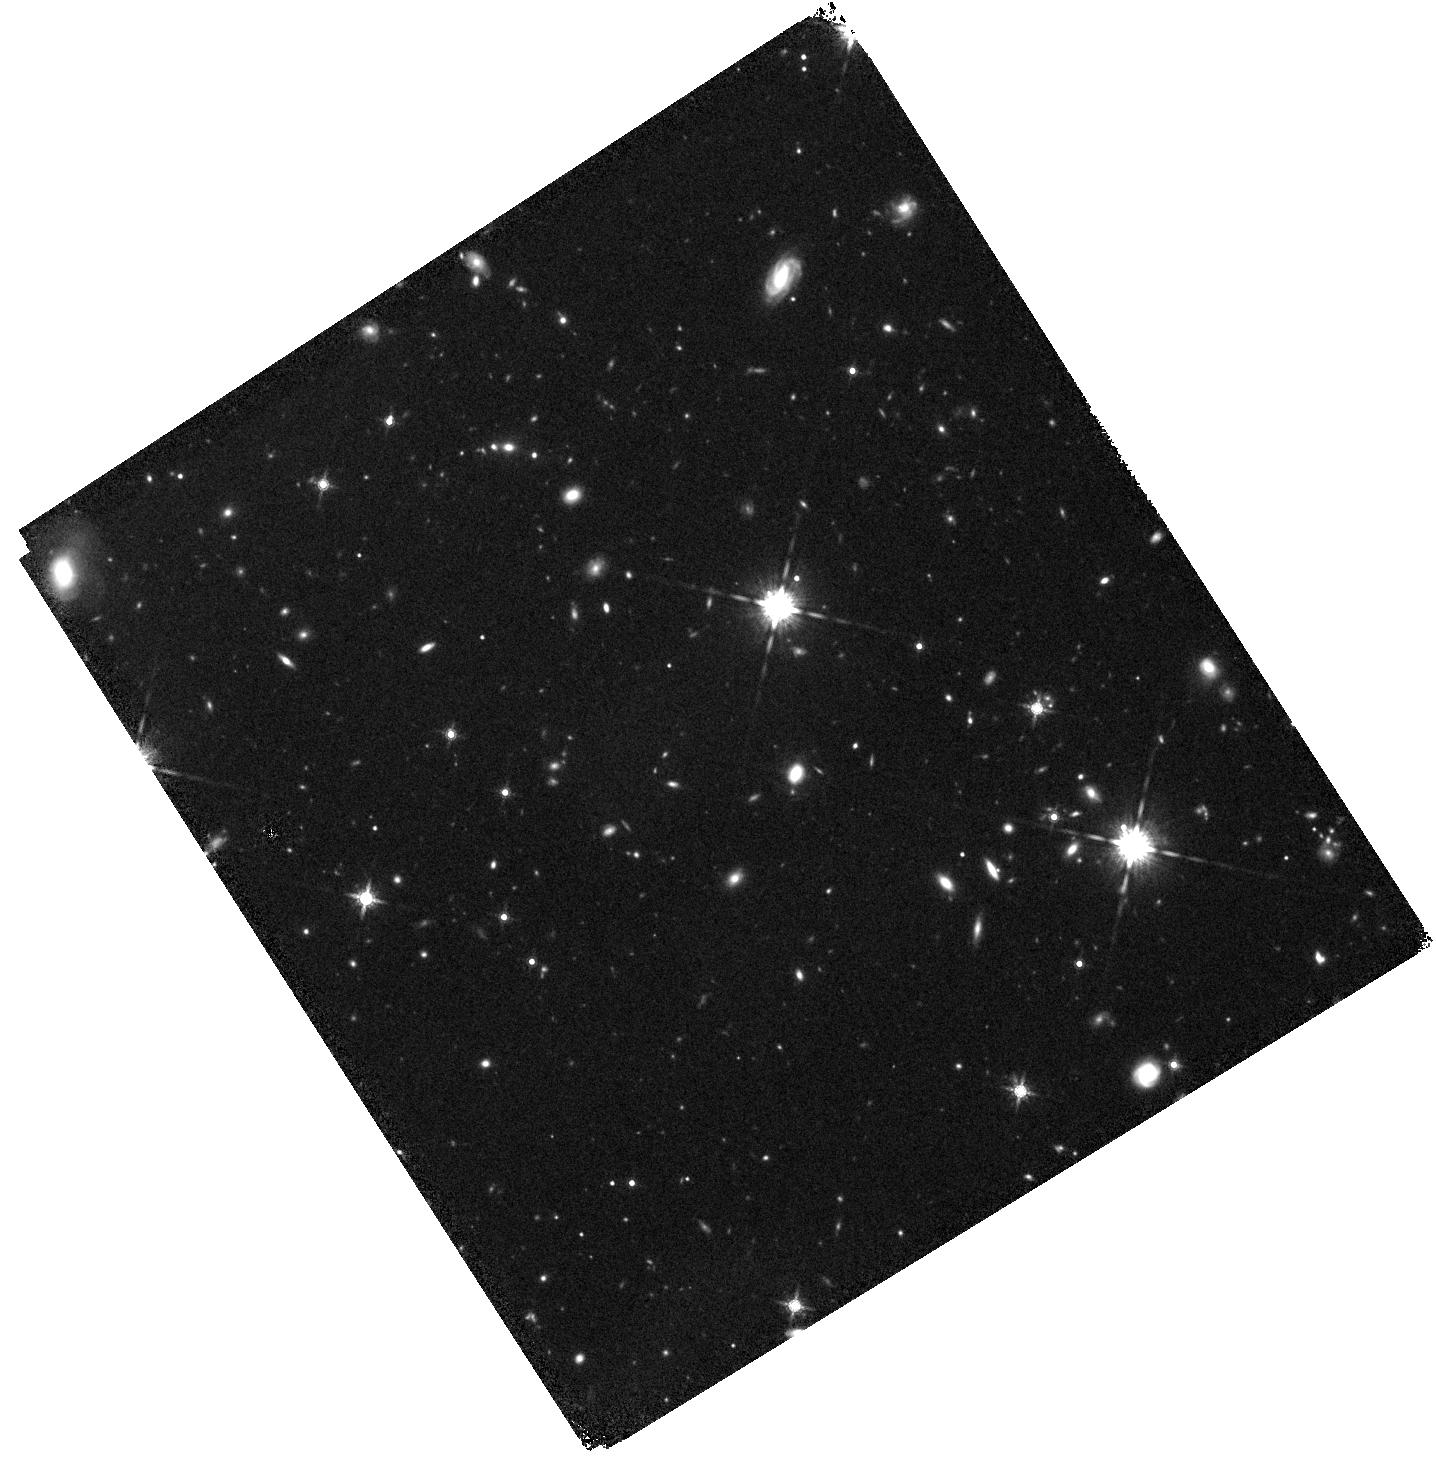
Target: FRB180924. Instrument: WFC3/IR. Filter: F160W. Exposure: 41 min. Observation ID: hst_15878_02_wfc3_ir_f160w_ie0c02

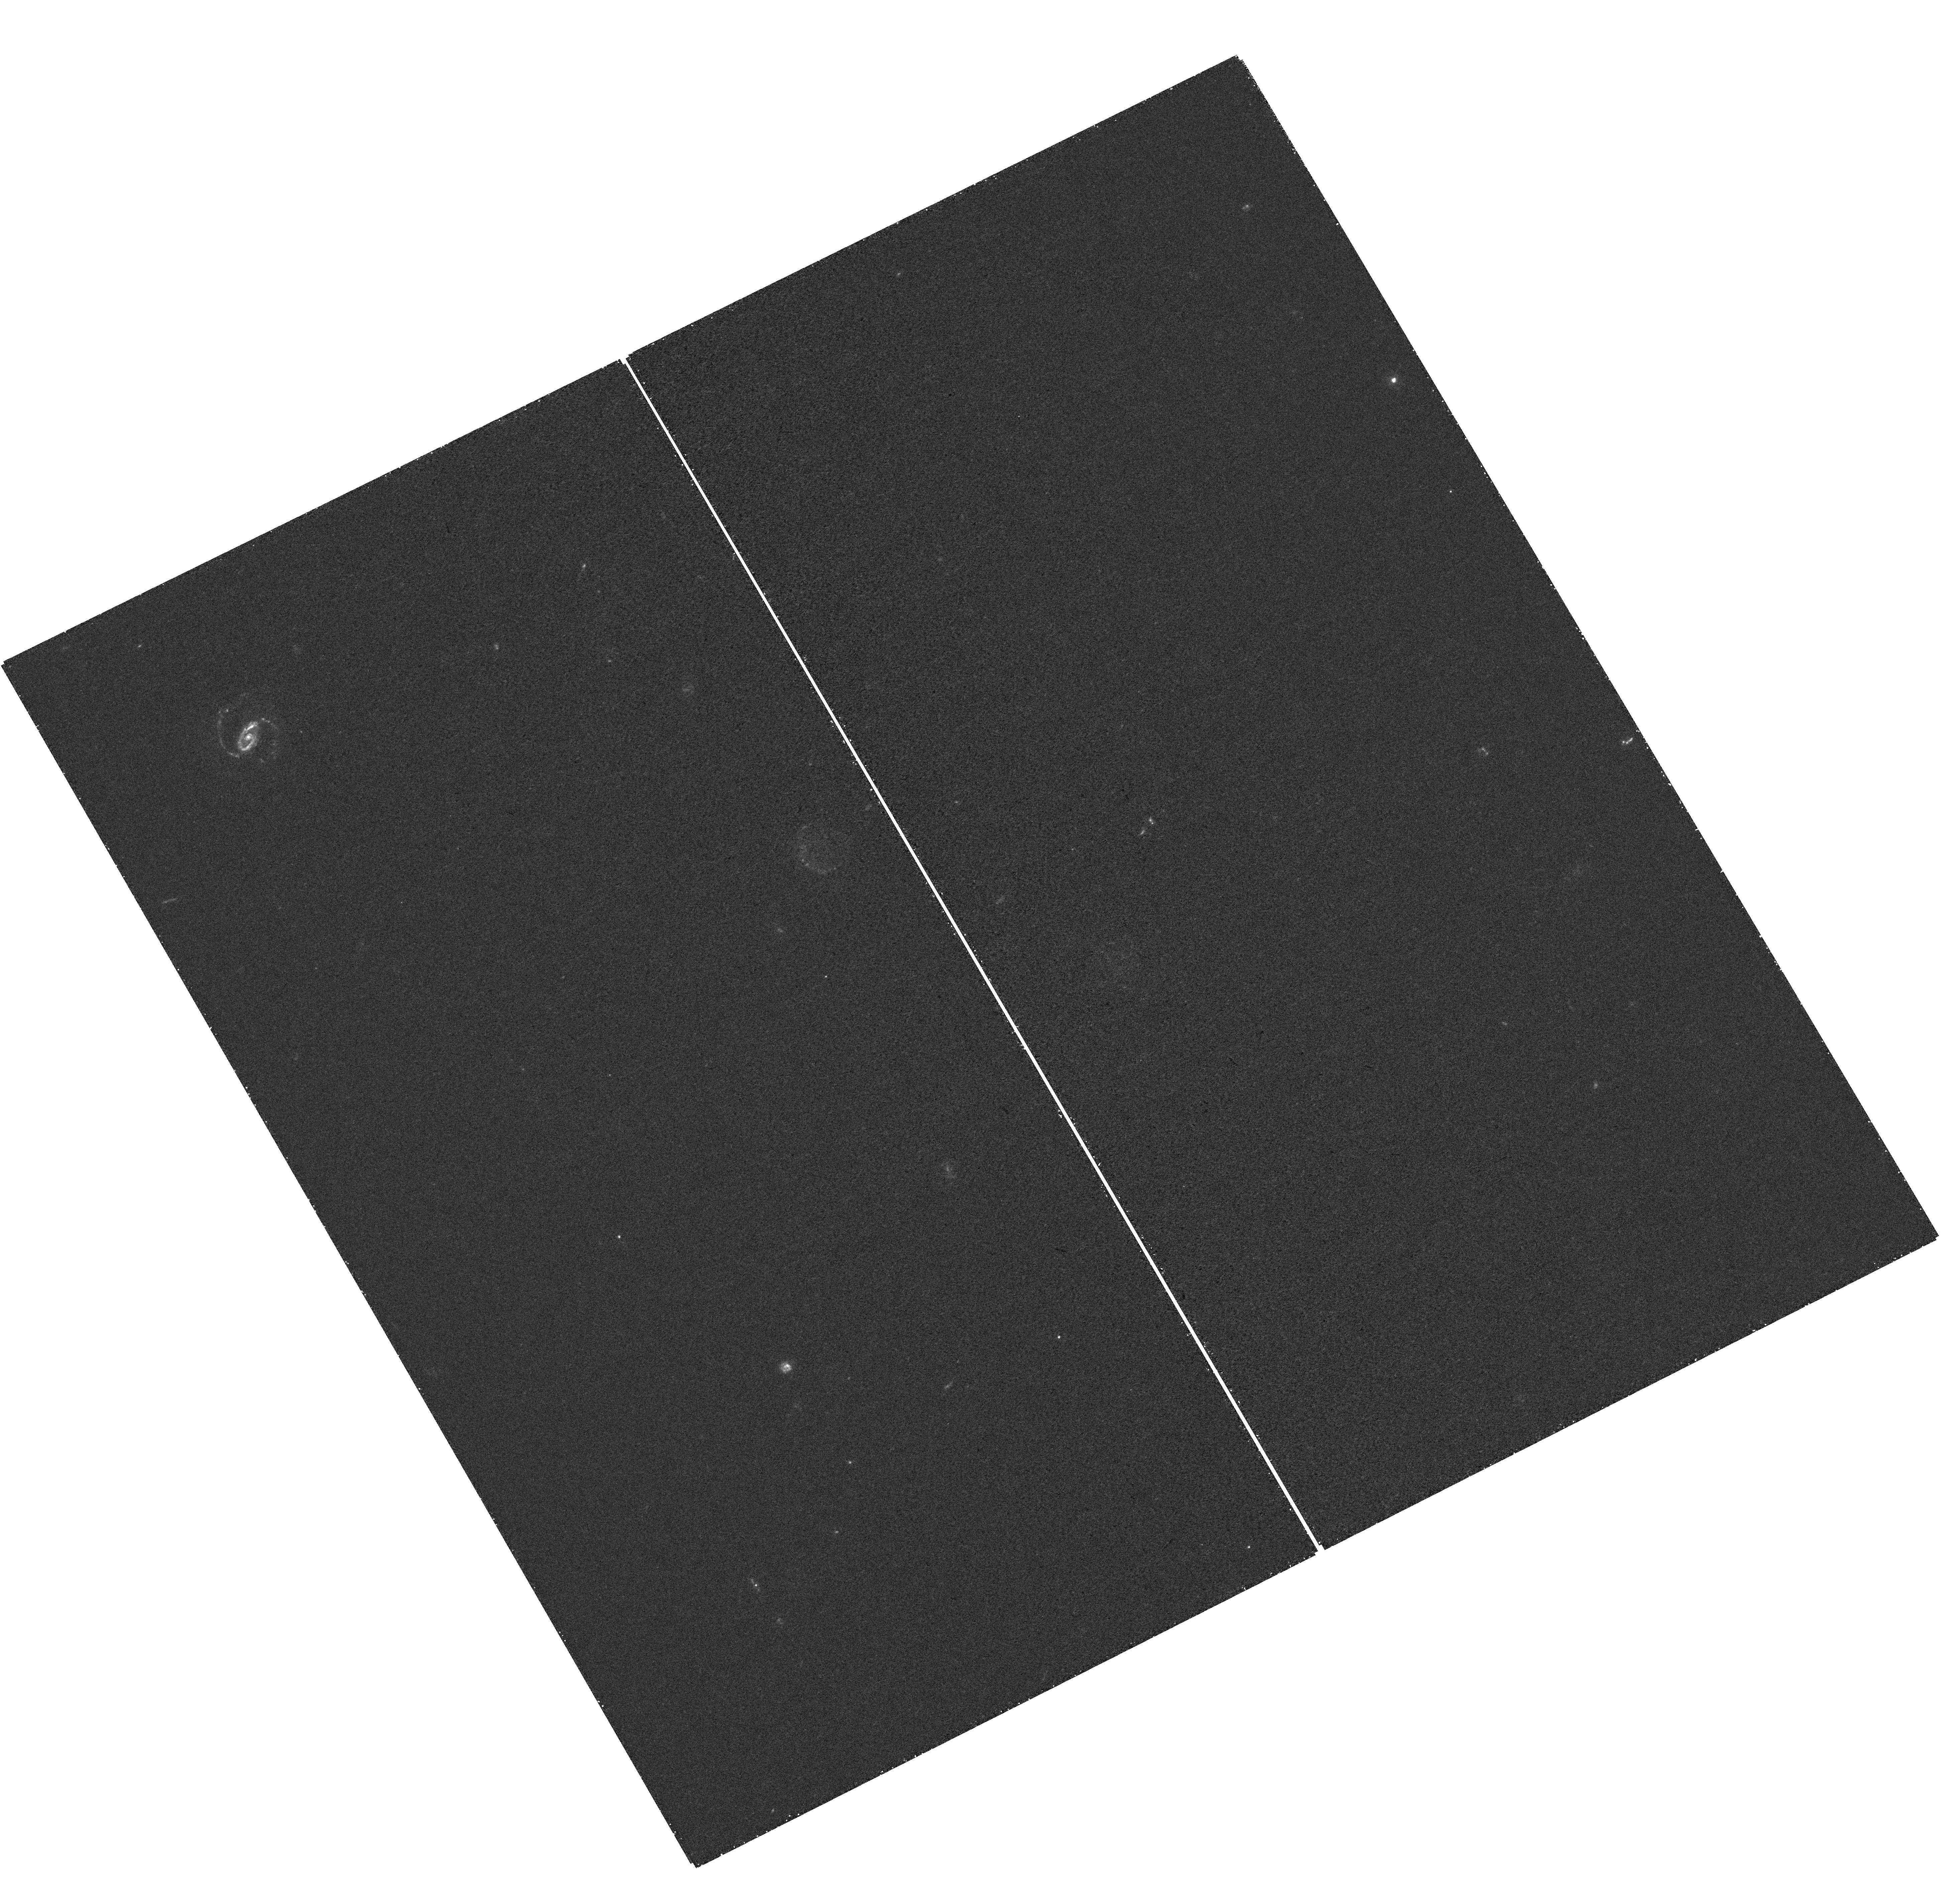
Target: FRB190608. Instrument: WFC3/UVIS. Filter: F300X. Exposure: 40 min. Observation ID: hst_15878_05_wfc3_uvis_f300x_ie0c05

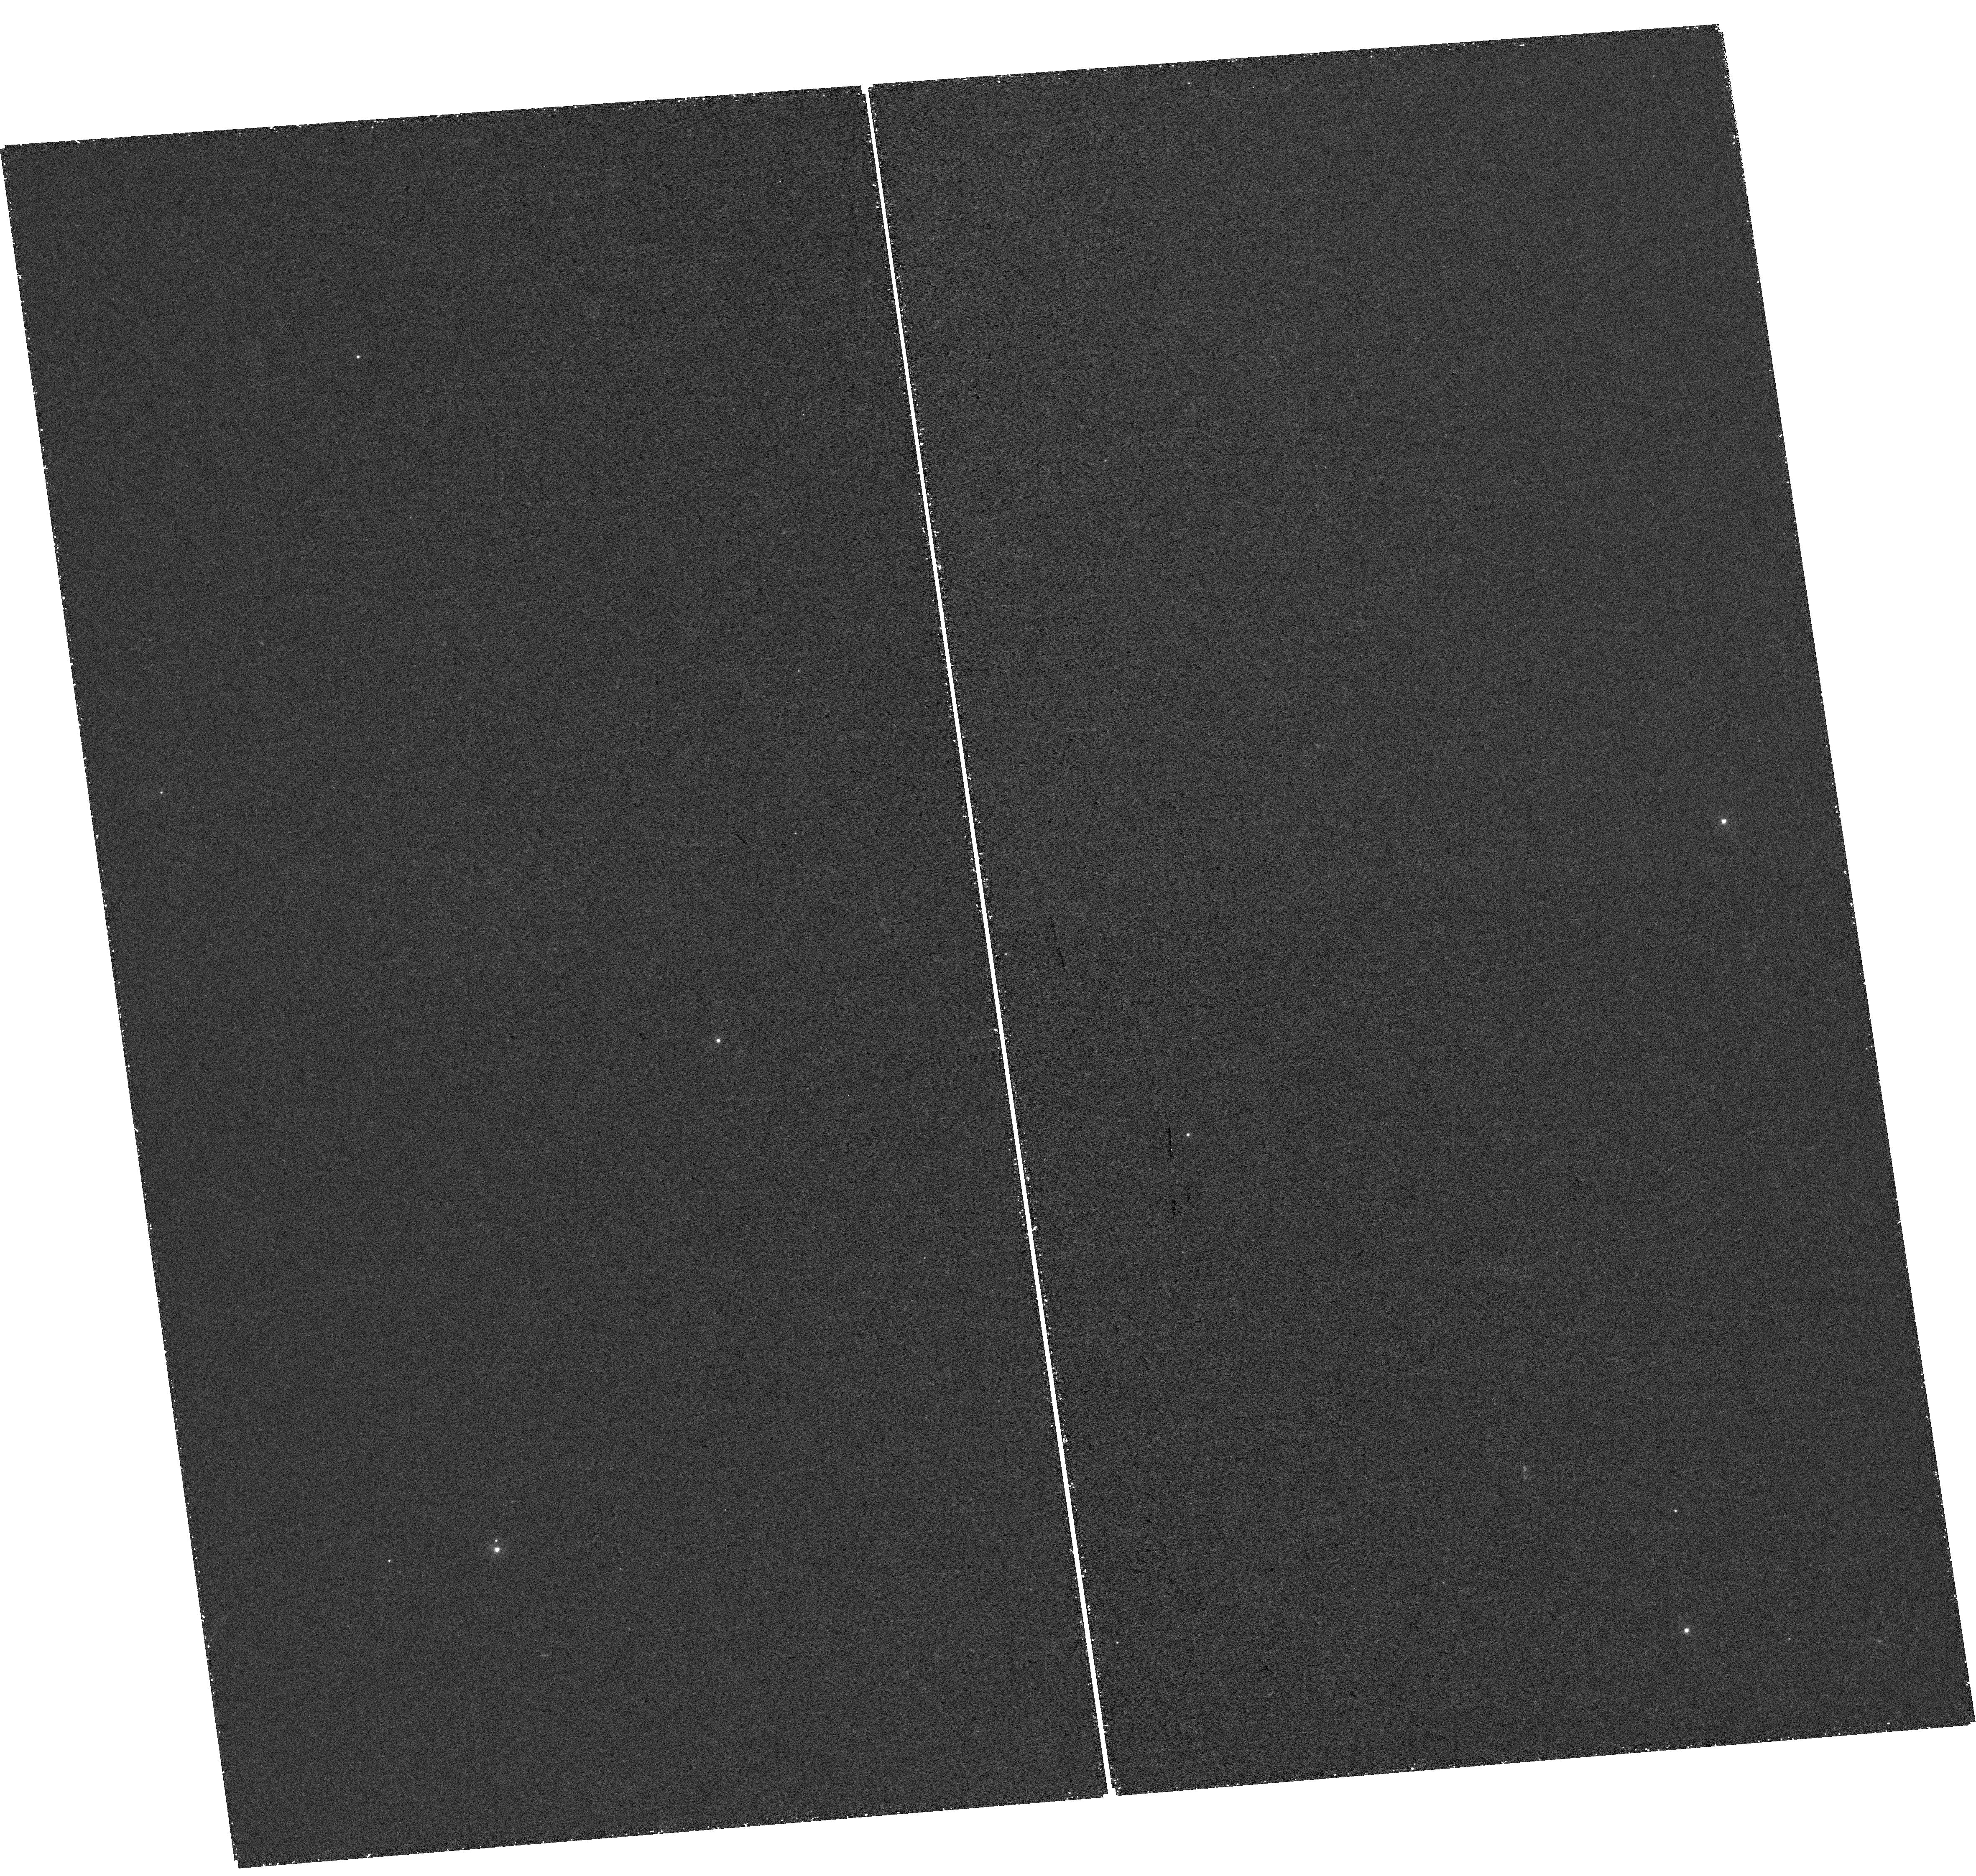
Target: FRB190102. Instrument: WFC3/UVIS. Filter: F300X. Exposure: 46 min. Observation ID: hst_15878_03_wfc3_uvis_f300x_ie0c03

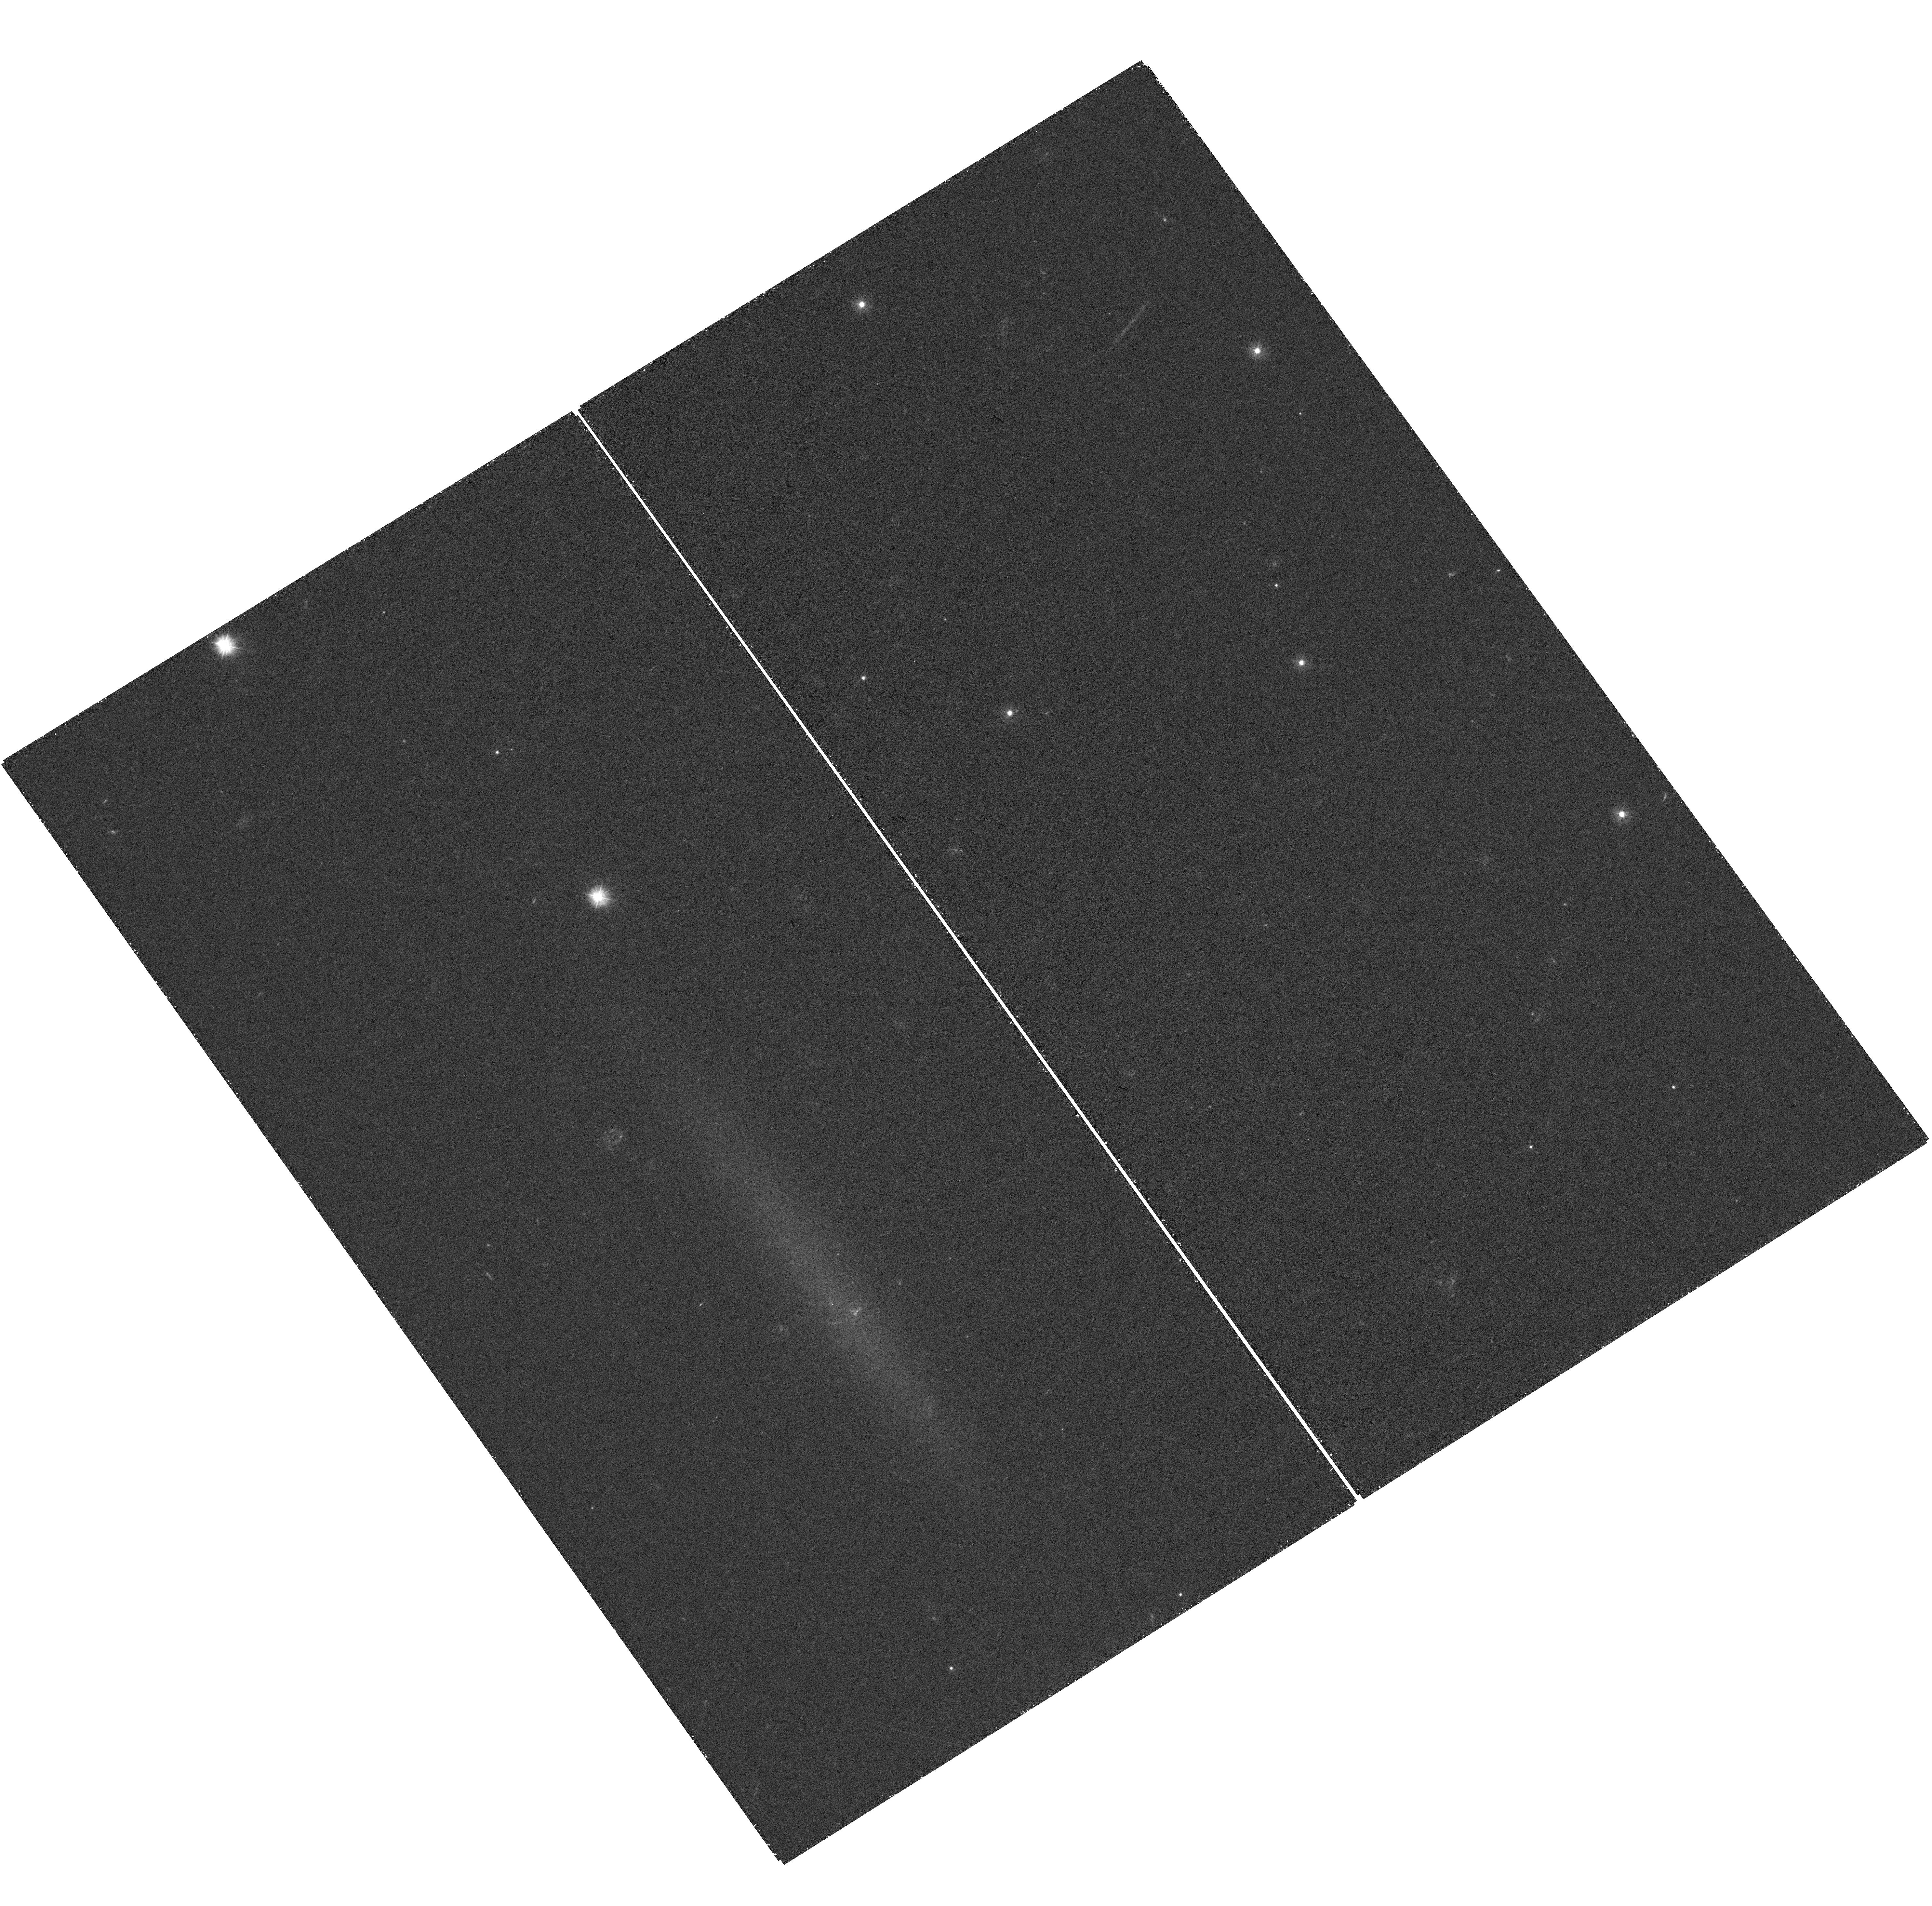
Target: FRB180924. Instrument: WFC3/UVIS. Filter: F300X. Exposure: 42 min. Observation ID: hst_15878_01_wfc3_uvis_f300x_ie0c01

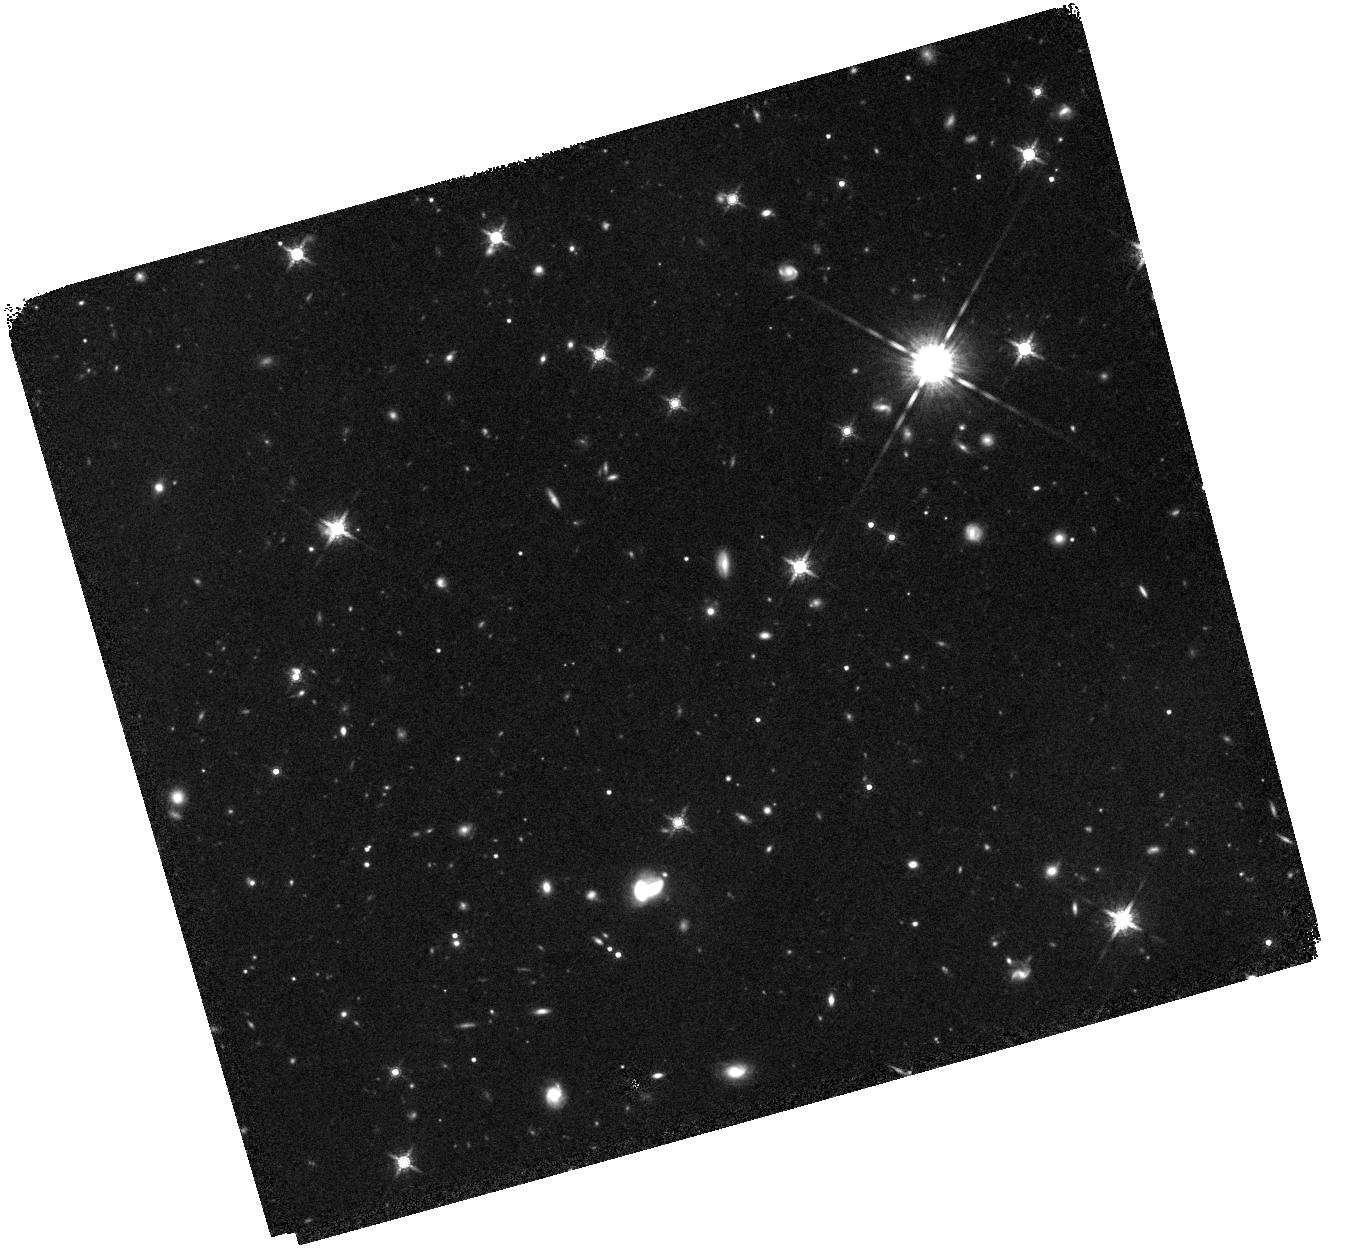
Target: FRB190102. Instrument: WFC3/IR. Filter: F160W. Exposure: 41 min. Observation ID: hst_15878_04_wfc3_ir_f160w_ie0c04

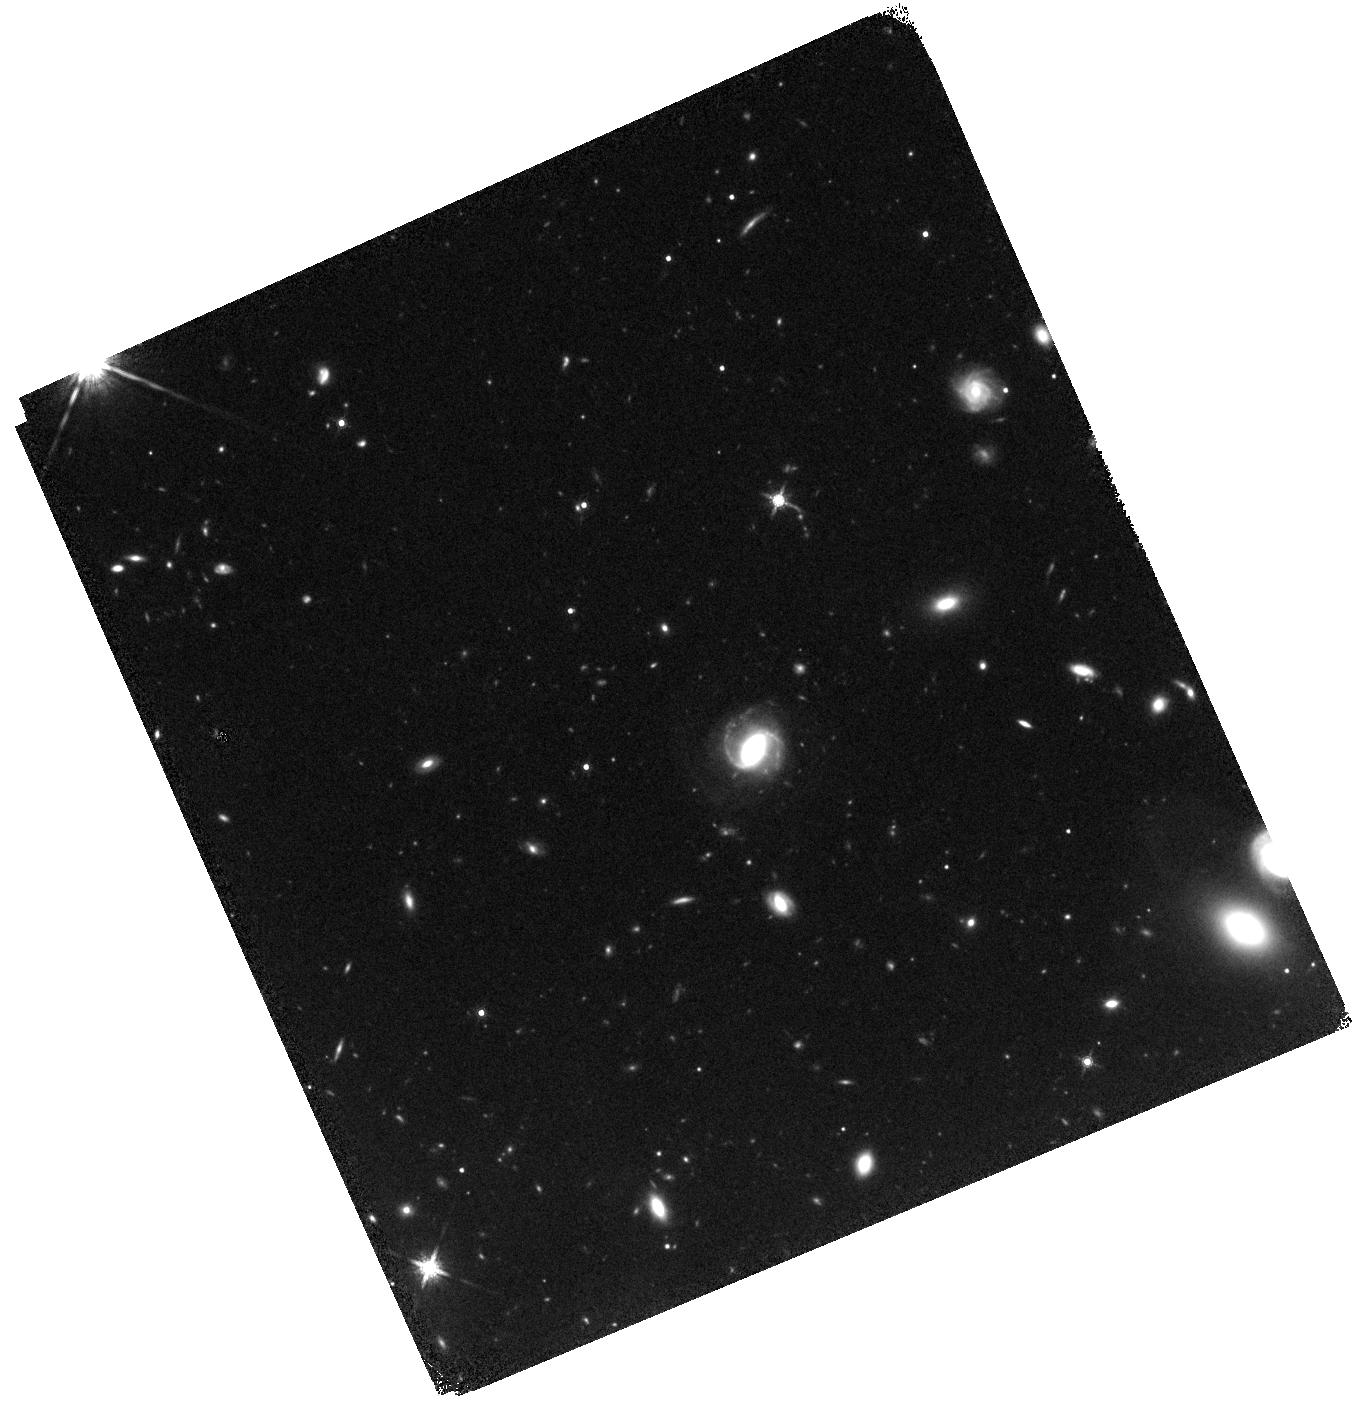
Target: FRB190608. Instrument: WFC3/IR. Filter: F160W. Exposure: 38 min. Observation ID: hst_15878_06_wfc3_ir_f160w_ie0c06

Uncovering the birthplace of FRBs (PI: Prochaska, Jason X.)

Fast Radio Bursts (FRBs) are an enigmatic class of extragalactic object, whose study so far has been almost exclusively the domain of radio telescopes due to the inability to localize them to better than a few arcminutes. We propose to use HST to spatially resolve the morphology and distribution of star formation and stellar mass for the host galaxies of the first three non-repeating FRBs ever localized to <1" accuracy by the Australian SKA Pathfinder telescope. Analogous to previous advances with gamma-ray bursts, supernovae, and gravitational-wave counterparts, we will explore the origin of these FRBs through detailed examination of their host galaxies. By contrast with the dwarf galaxy host of the unusual repeating FRB 121102, our complementary ground-based observations have shown these non-repeating FRBs to lie in the outskirts of early-type galaxies having low star formation rates. However only HST offers the spatial resolution necessary to match the precision of the radio localizations in the ultraviolet through near-infrared that is required to properly characterize their environment, and thereby shed light on the nature of their progenitor objects.